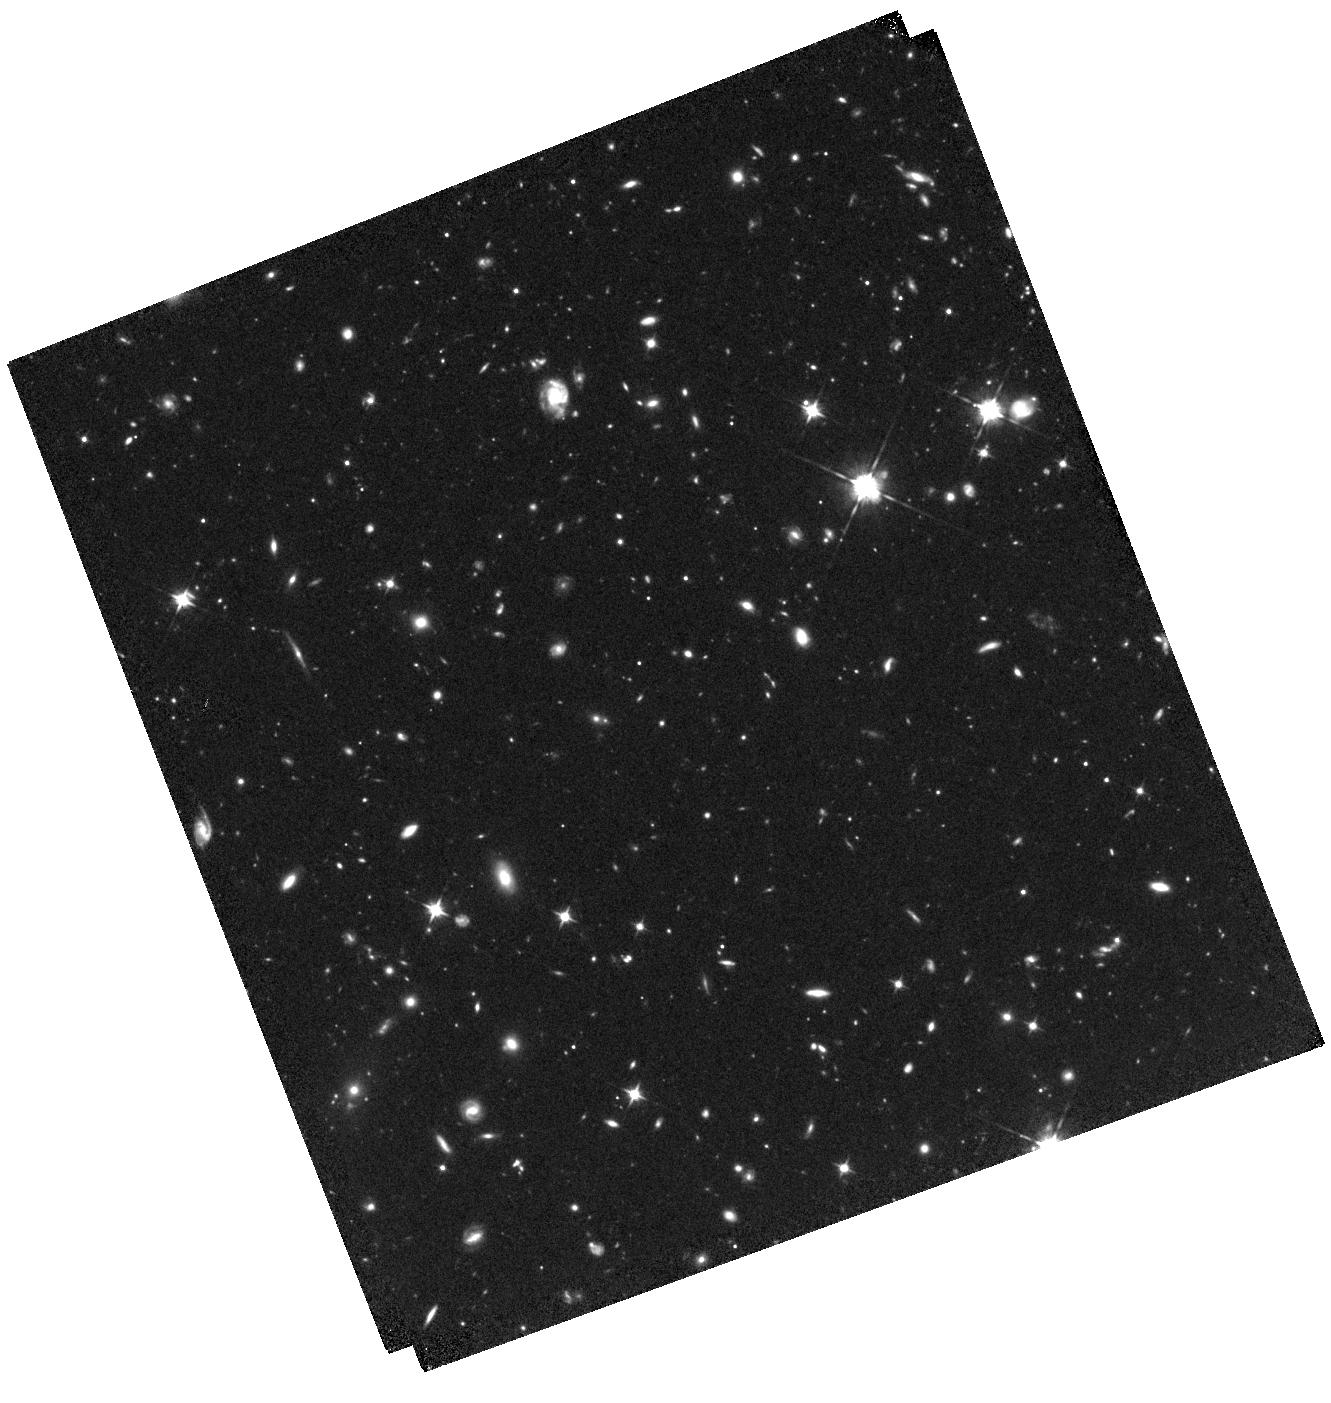
Target: GRB-130606A
Instrument: WFC3/IR
Filter: F105W
Exposure: 1.3 h
Observation ID: hst_15958_02_wfc3_ir_f105w_ie0602

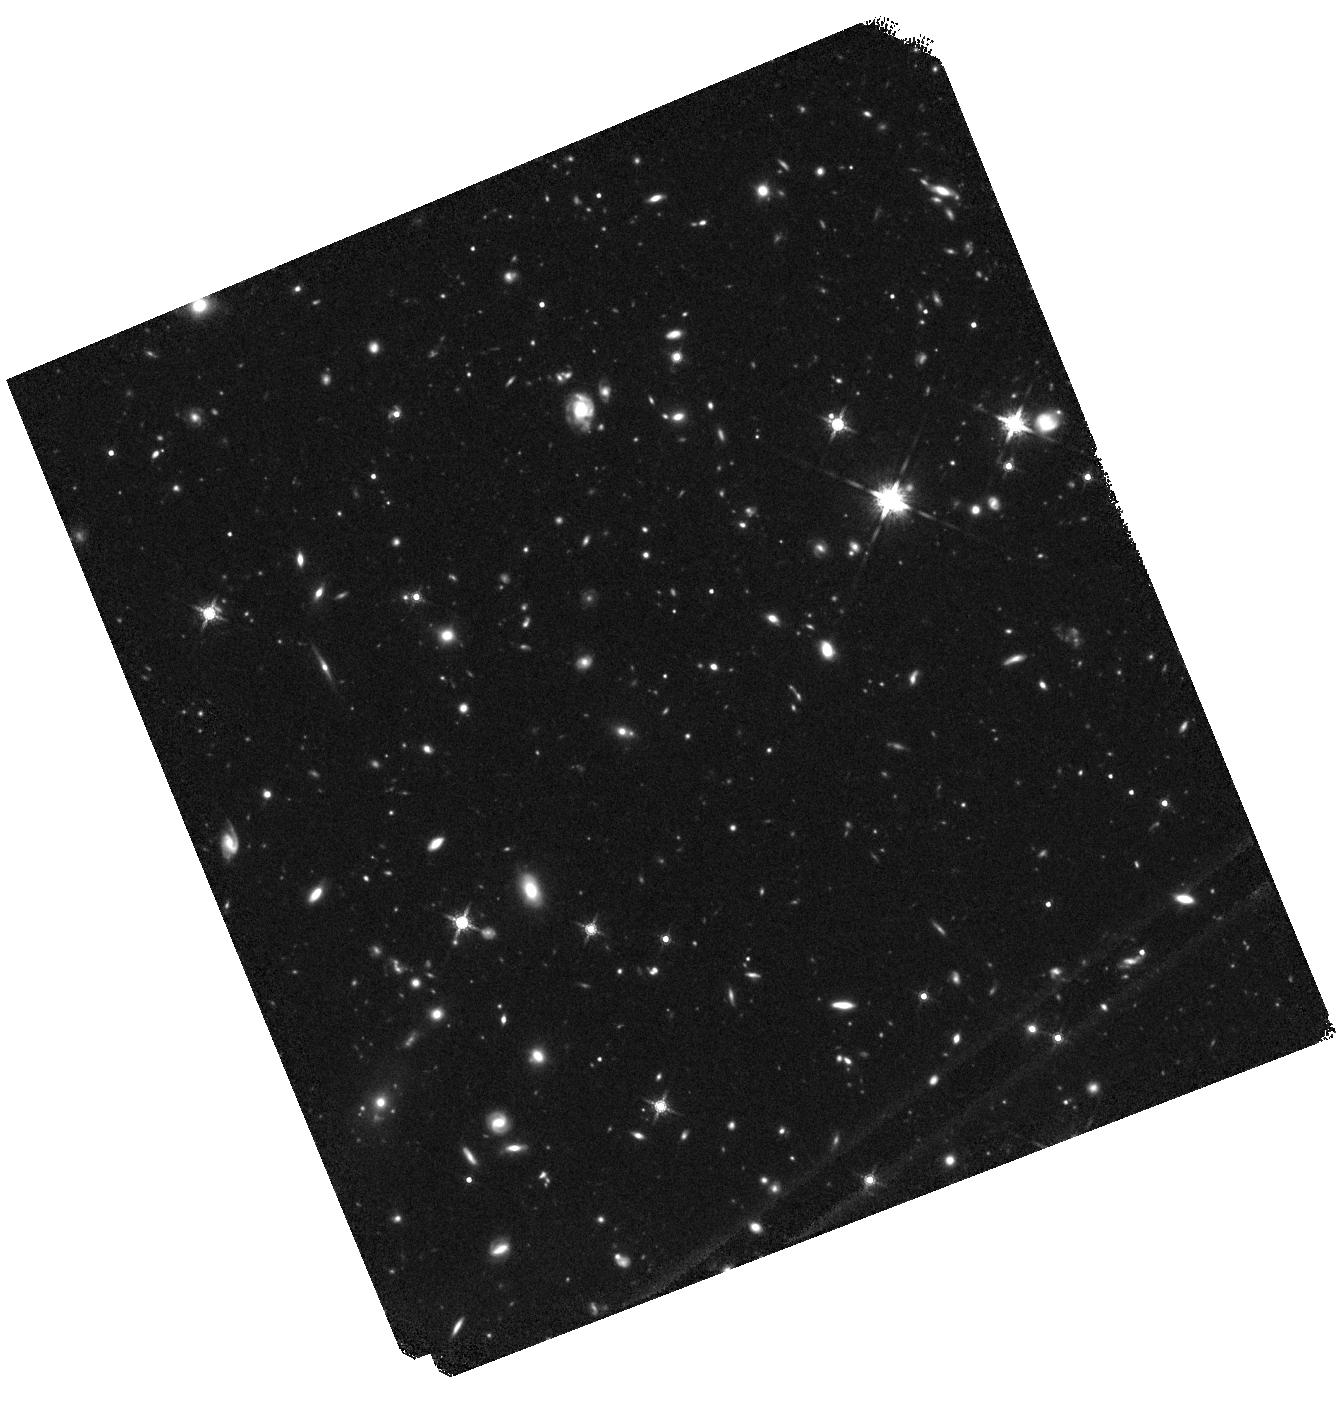
Target: GRB-130606A
Instrument: WFC3/IR
Filter: F160W
Exposure: 1.3 h
Observation ID: hst_15958_01_wfc3_ir_f160w_ie0601

A global view of the UV rest-frame properties of a star-forming galaxy at z~6: the absorption lines, the lyman-alpha emission and the continuum. (PI: Vergani, Susanna)

The characterization of star-forming galaxies impacting cosmic reionization is one of the primary scientific drivers of future space and ground missions. With the help of deep fields, currently we can study routinely their ultraviolet (UV) continuum and Lyman-alpha emission. However, to access the properties of their interstellar medium (ISM) absorbing gas is extremely difficult. The host galaxy of the long gamma-ray burst GRB130606A at z~6 is the only very high-redshift galaxy for which the Lyman-alpha emission, the continuum and the ISM gas absorption are detected. Thanks to the absorption lines present in the GRB afterglow spectrum, it was possible to determine the neutral hydrogen content, the metallicity and dust depletion of the host galaxy ISM along the GRB line of sight. At high redshift, long GRBs are thought to be associated with the bulk of star-forming galaxies. Therefore GRB130606A provides a unique global view on the UV properties of a typical faint high-redshift star forming galaxy. Indeed its Lyman-alpha luminosity is representative of Lyman-alpha emitters at these redshifts. Nonetheless we do not have enough information on its continuum properties to assess GRB130606A host place among the high-redshift galaxy population. We ask here for 4 orbits of HST time to obtain WFC3/F105W and F160W observations, so as to be able to determine the UV spectral slope of the galaxy and compare it to that of lyman-break galaxies at the same redshift and having similar absolute magnitudes. In addition to the characterization of the galaxy itself, these data will also be used to study for the first time of the counterparts of strong MgII absorbers at z>3.